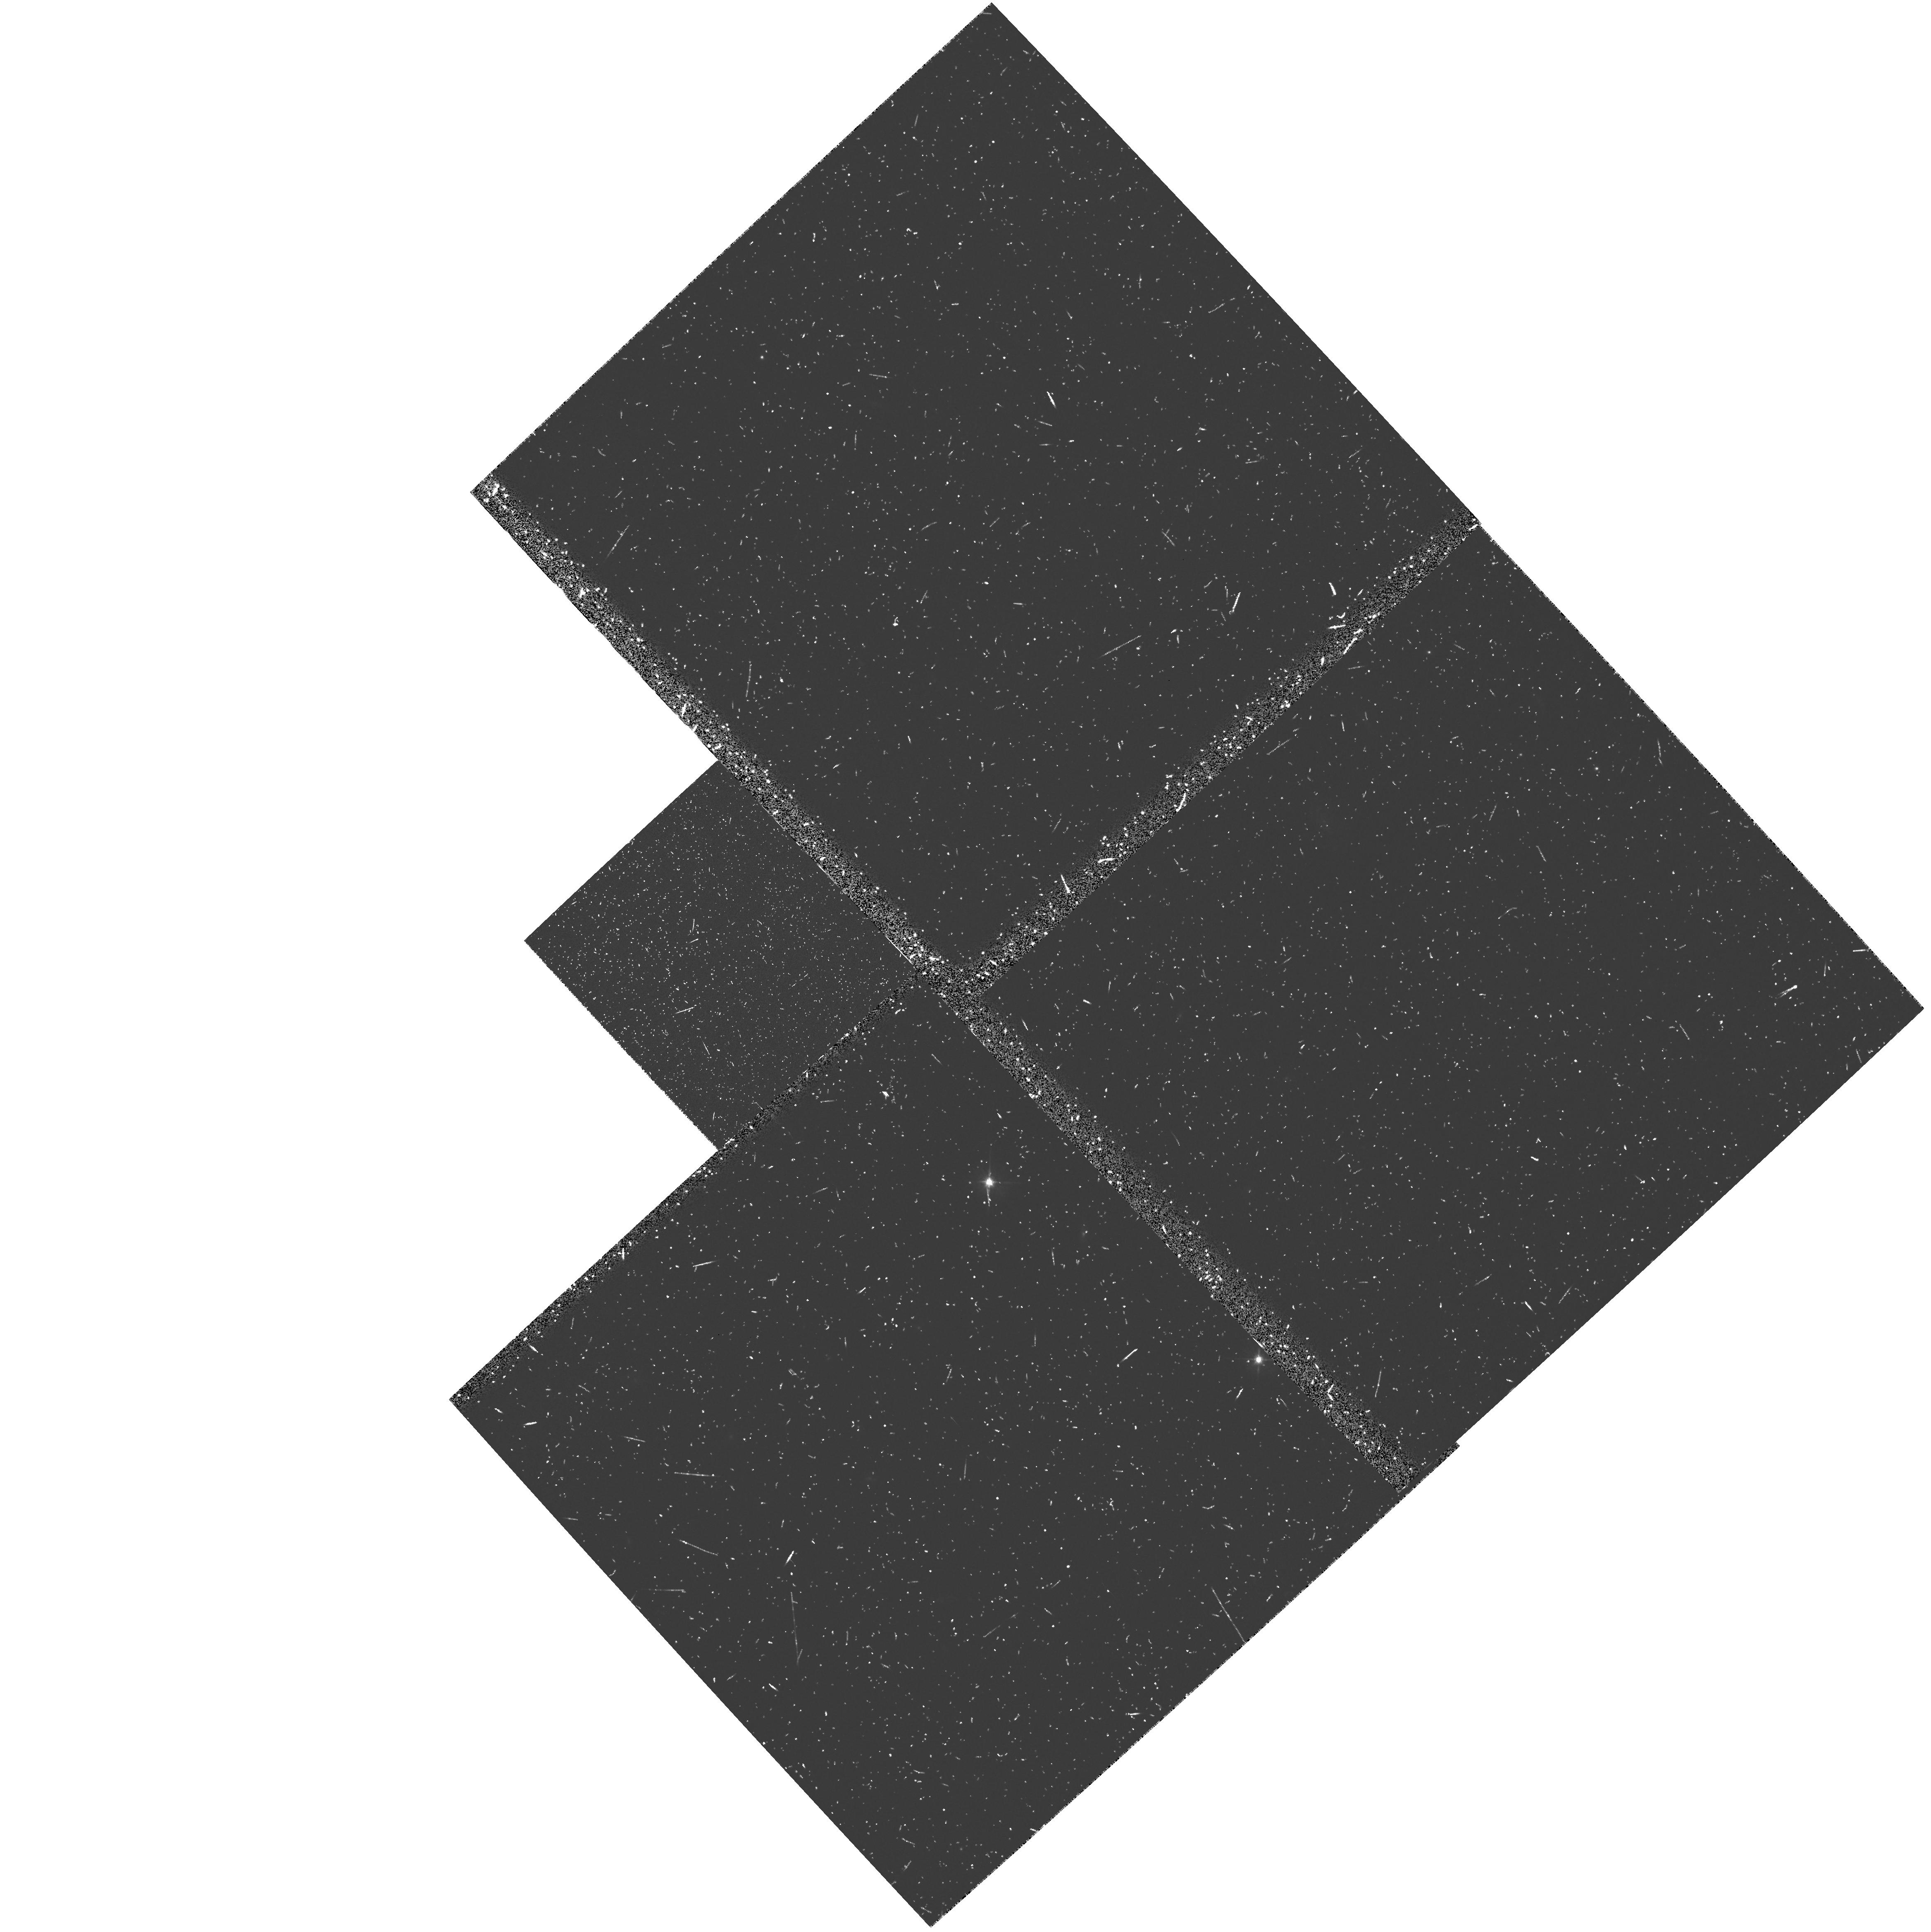
Target: 3C324
Instrument: WFPC2/PC
Filter: F555W
Exposure: 18 min
Observation ID: u407020go

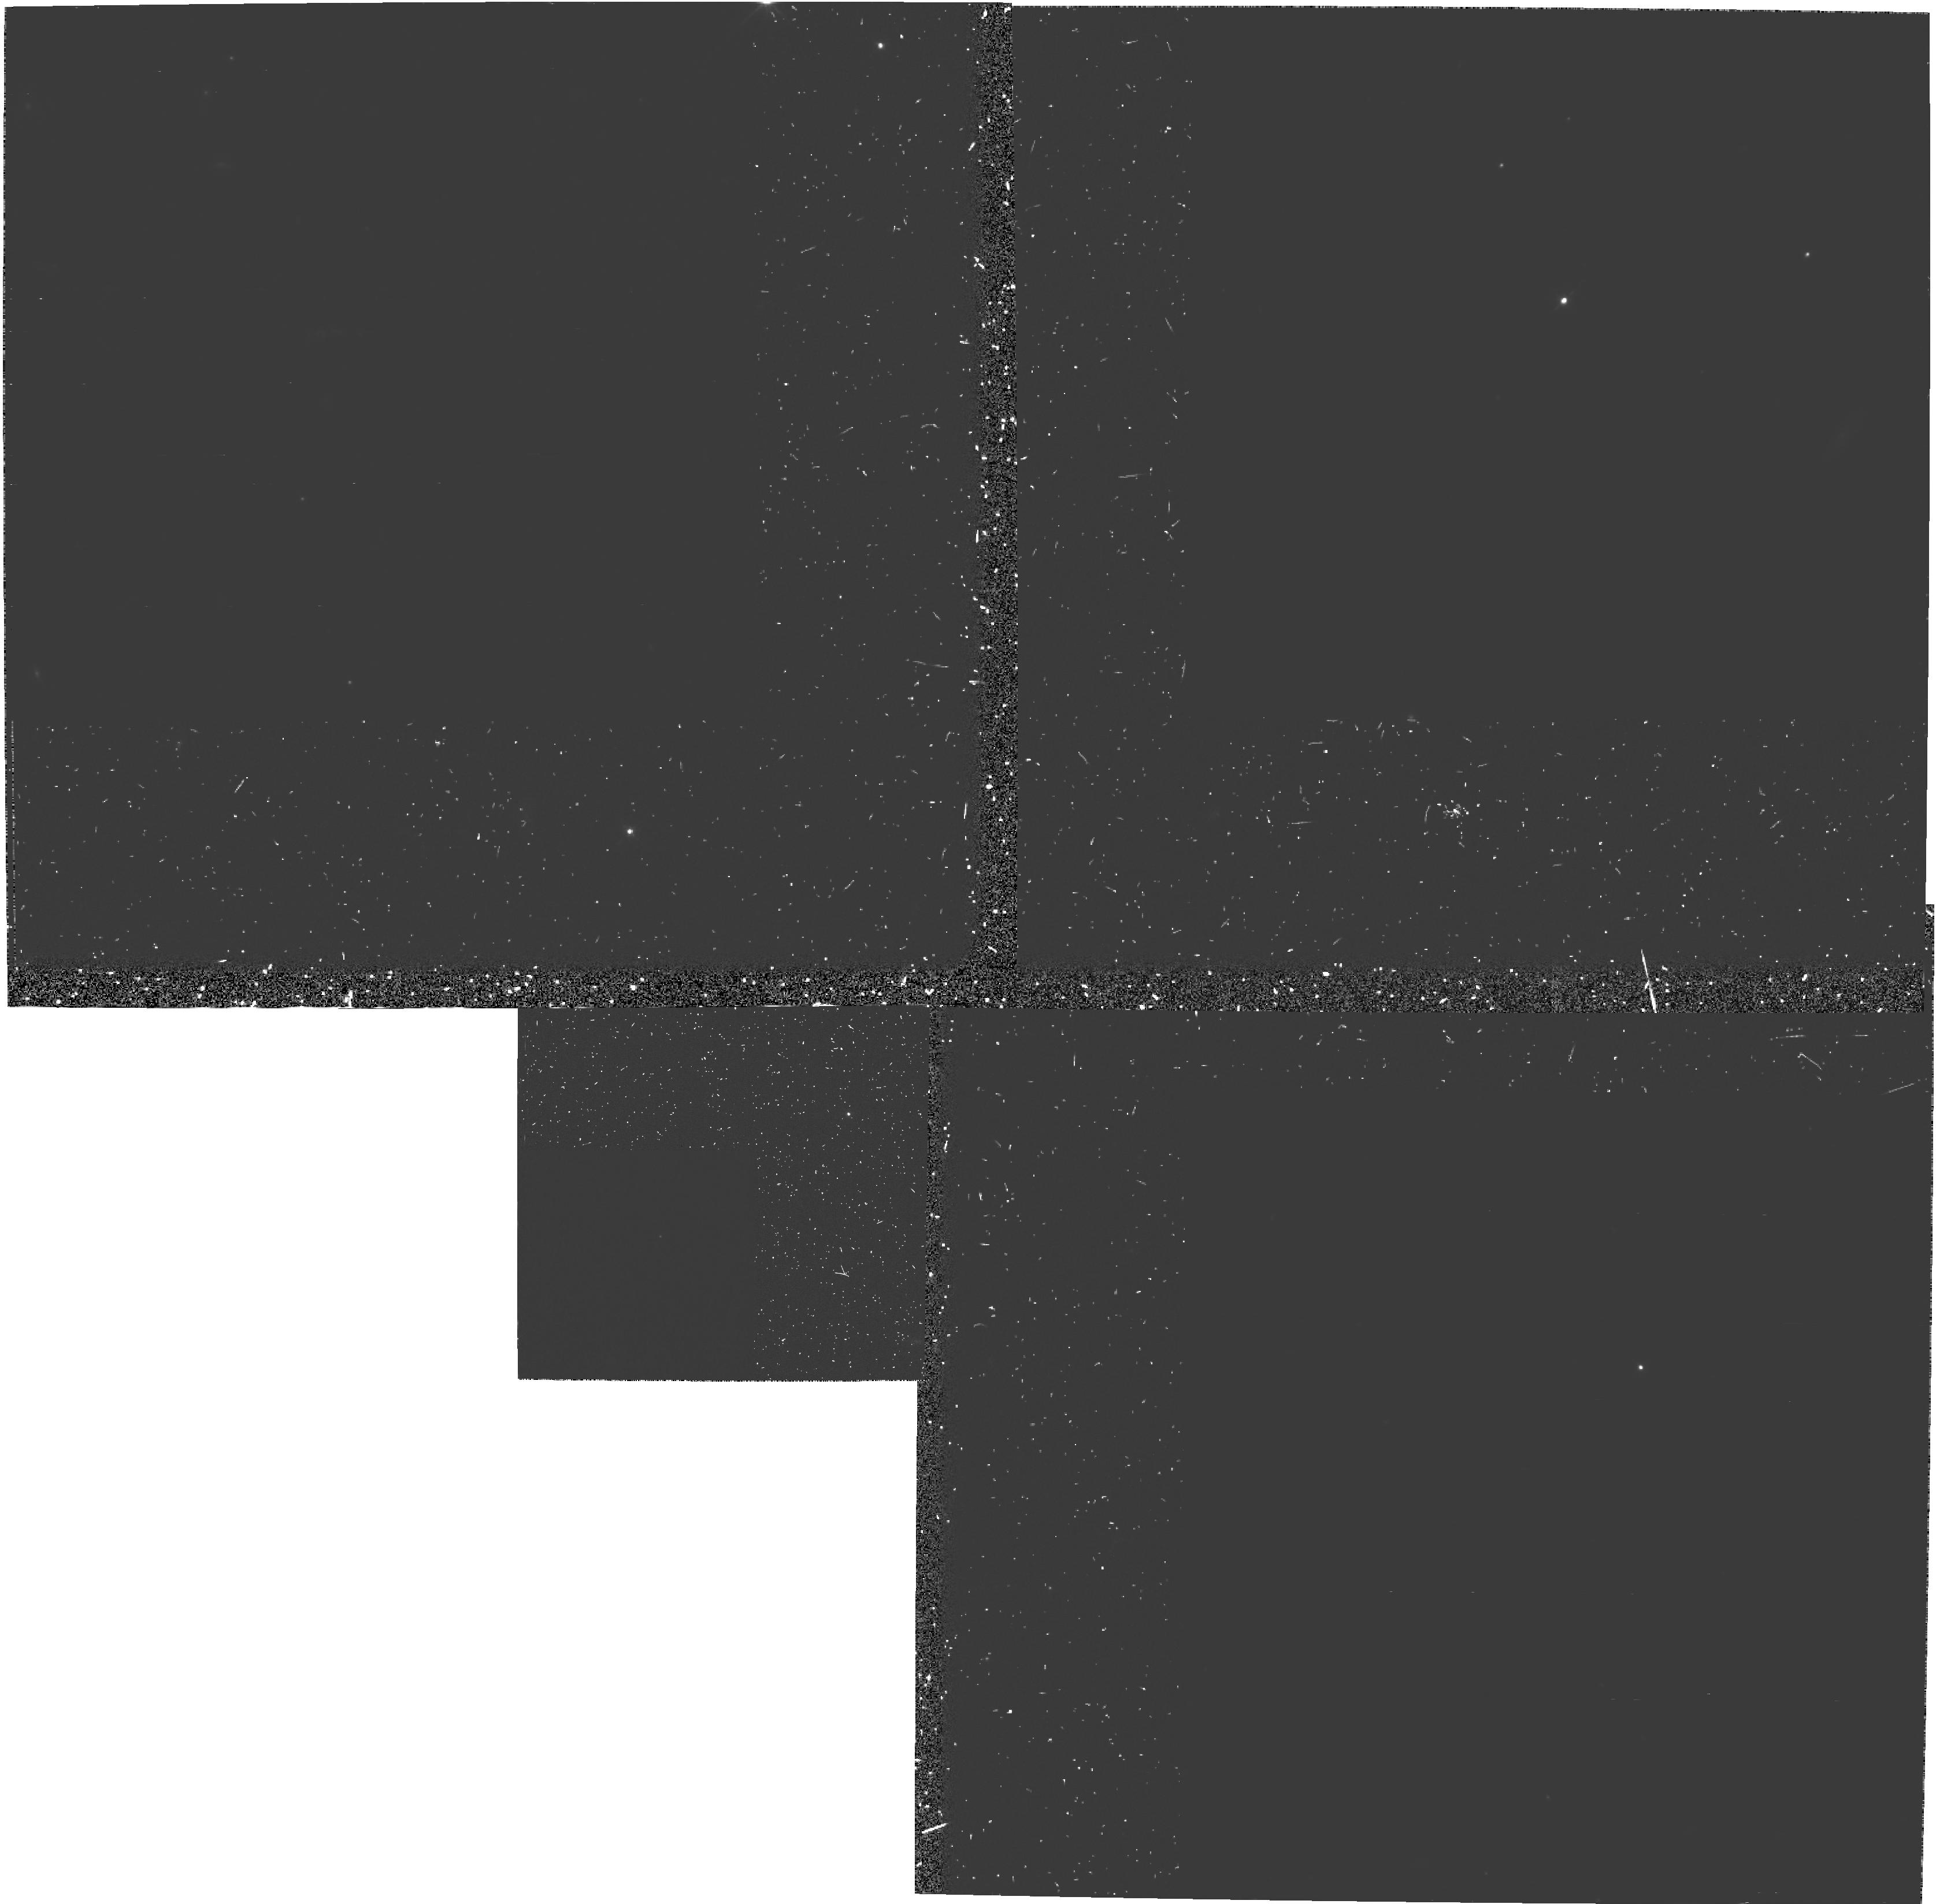
Target: 3C324
Instrument: WFPC2/PC
Filter: F555W-POLQ
Exposure: 2.5 h
Observation ID: hst_5940_a1_wfpc2_pc_f555w-polq_u407a1

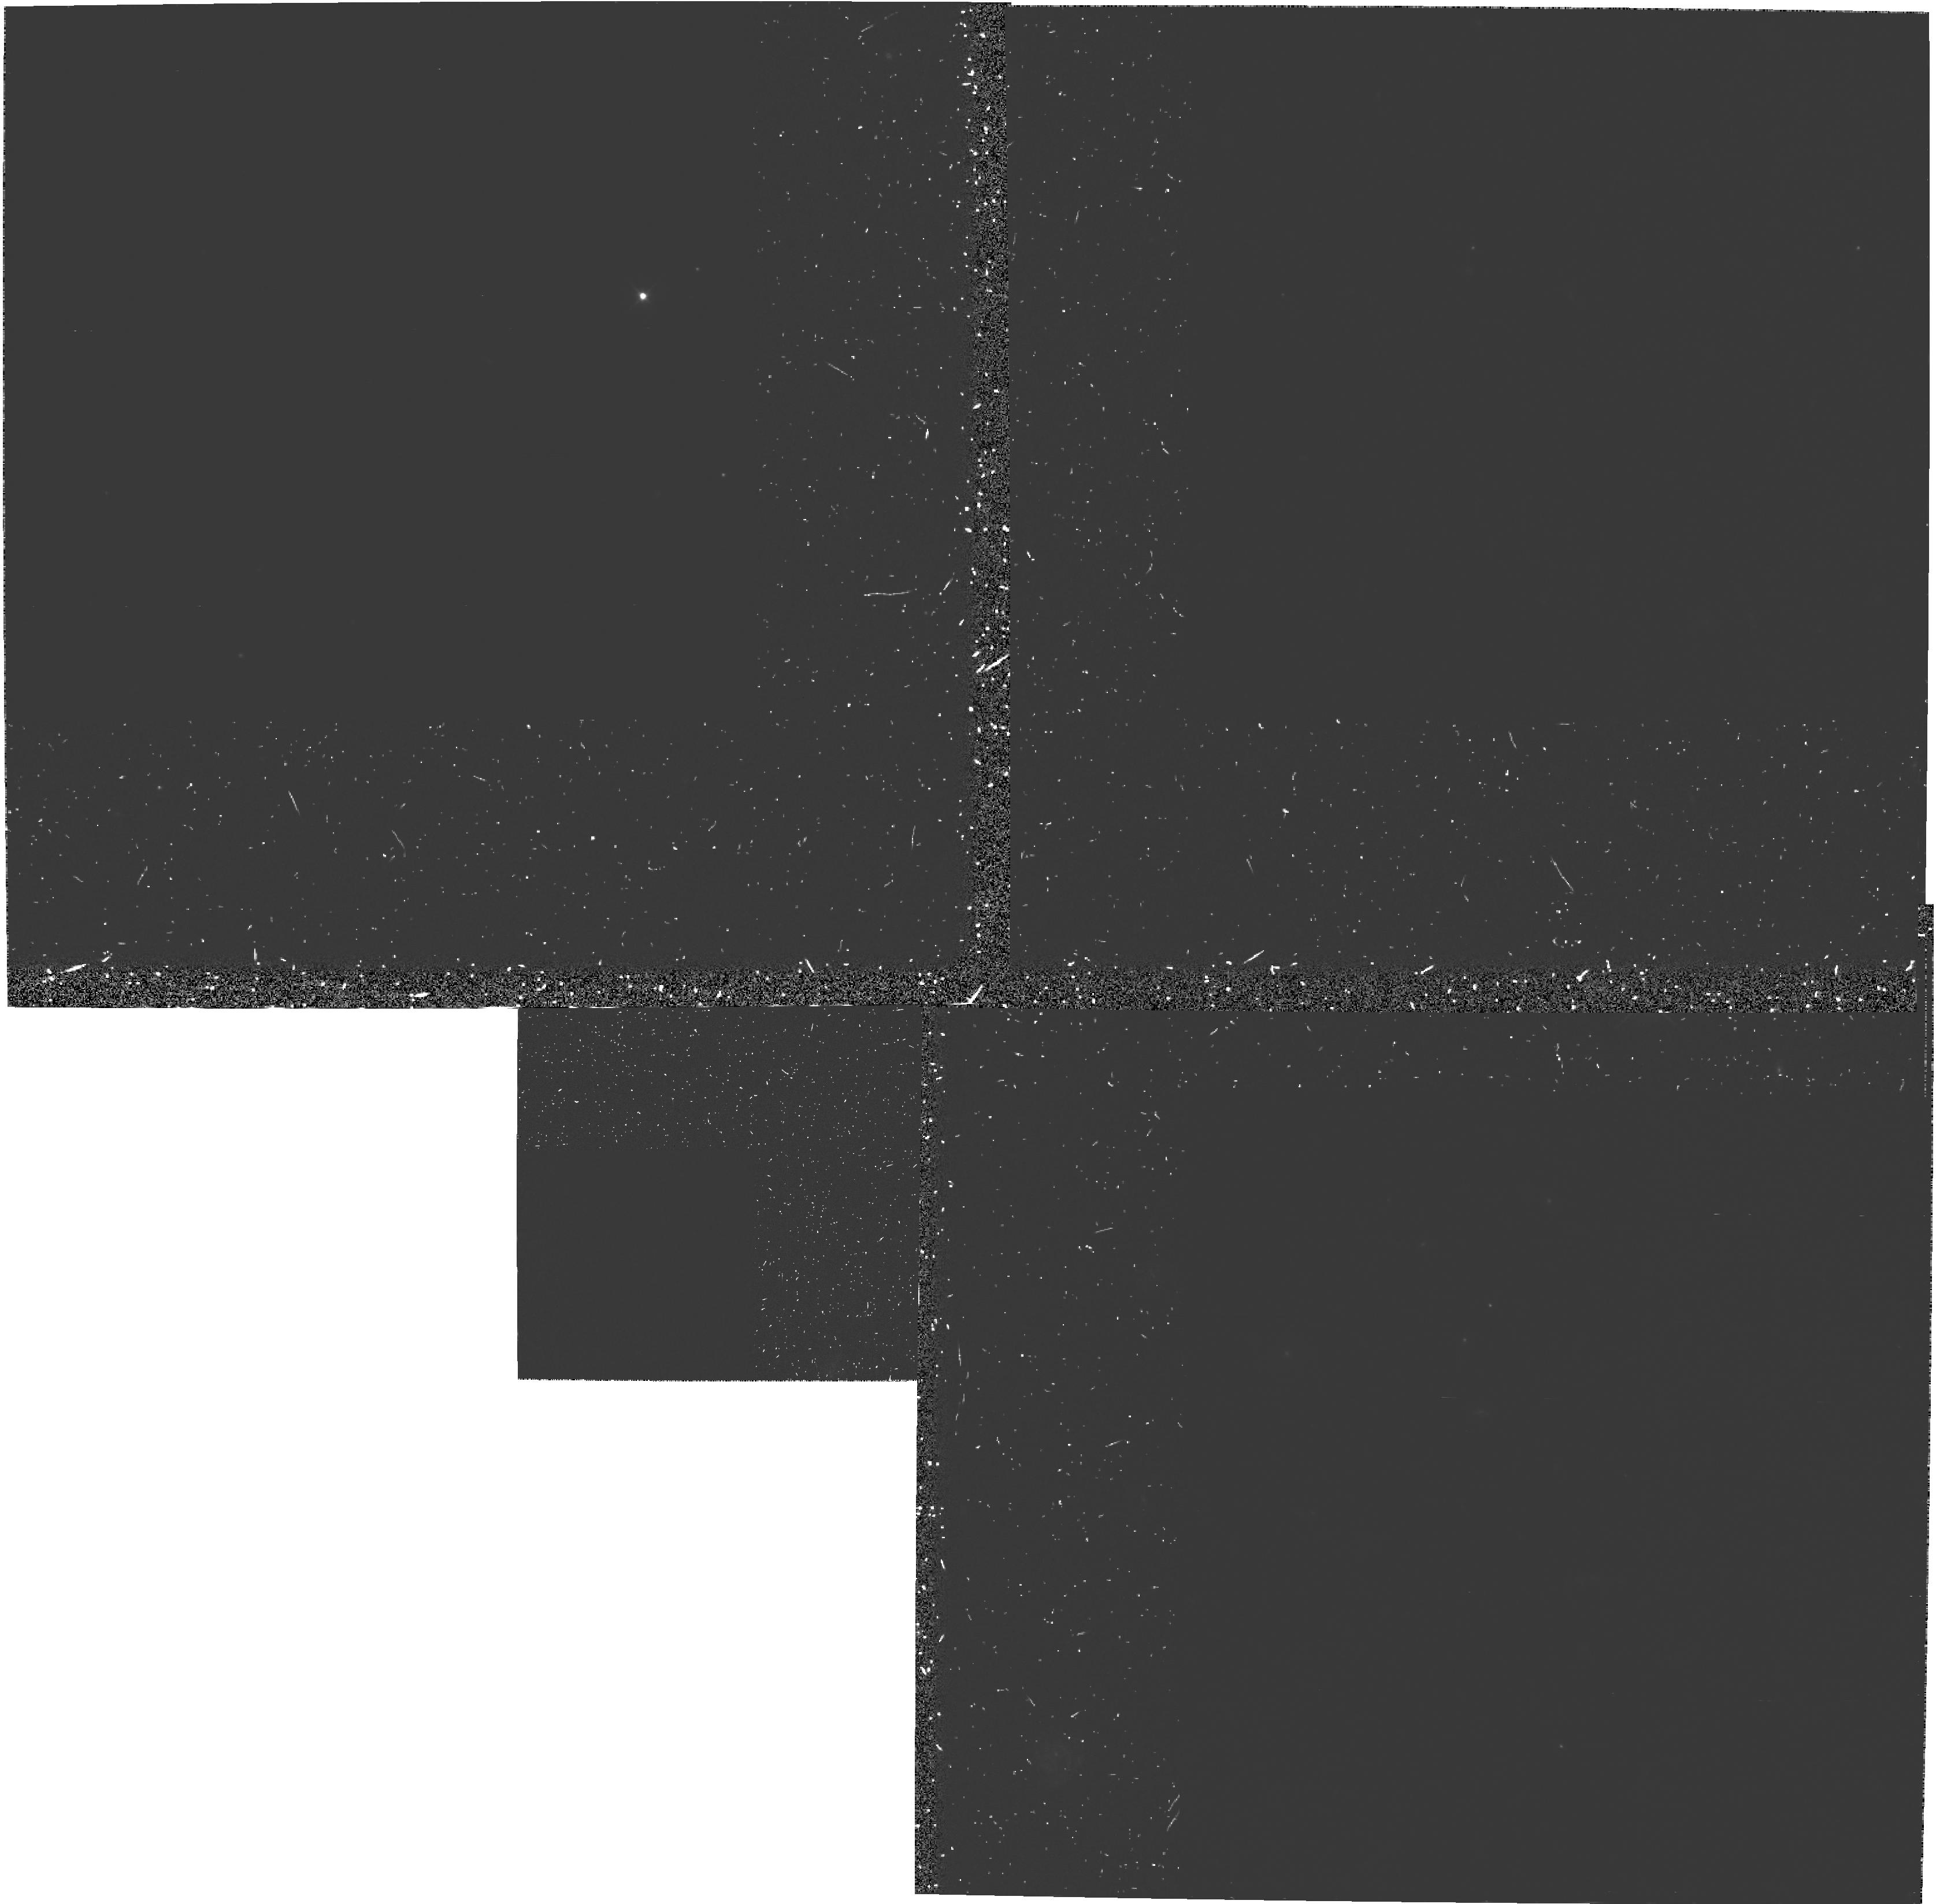
Target: 3C324
Instrument: WFPC2/PC
Filter: F555W-POLQ
Exposure: 2.5 h
Observation ID: hst_5940_01_wfpc2_pc_f555w-polq_u40701

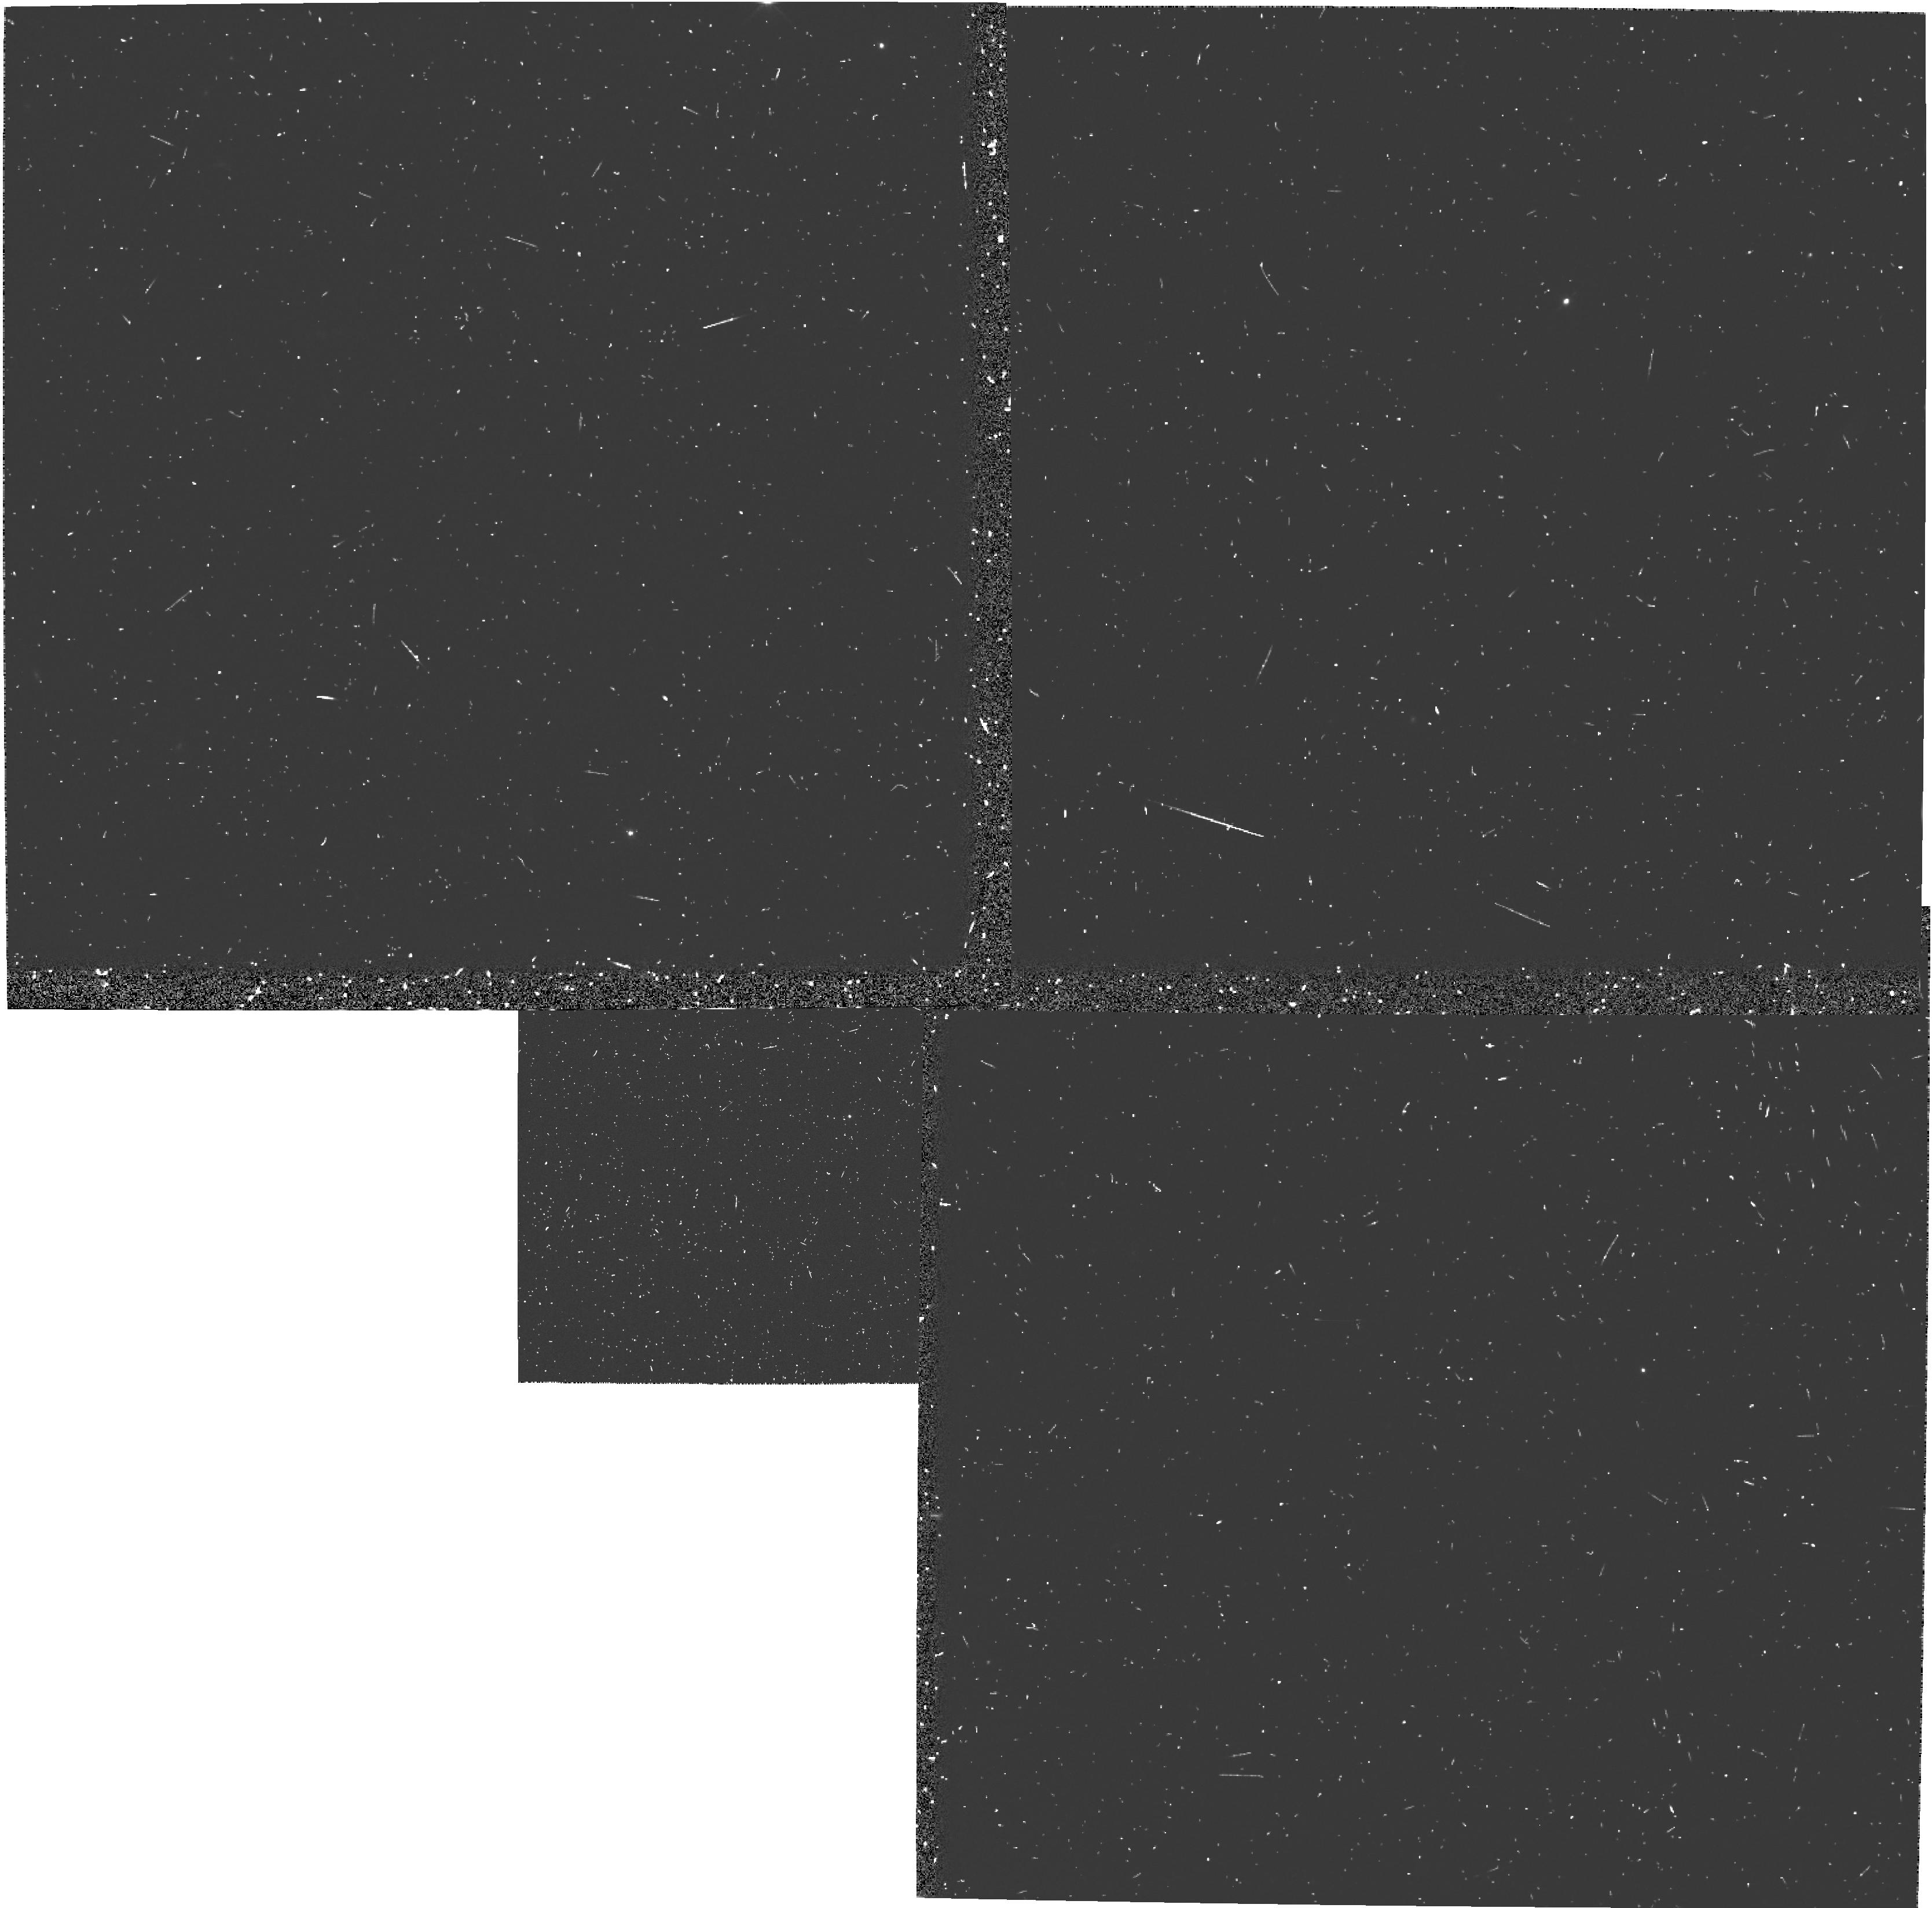
Target: 3C324
Instrument: WFPC2/PC
Filter: F555W
Exposure: 17 min
Observation ID: u407a103m

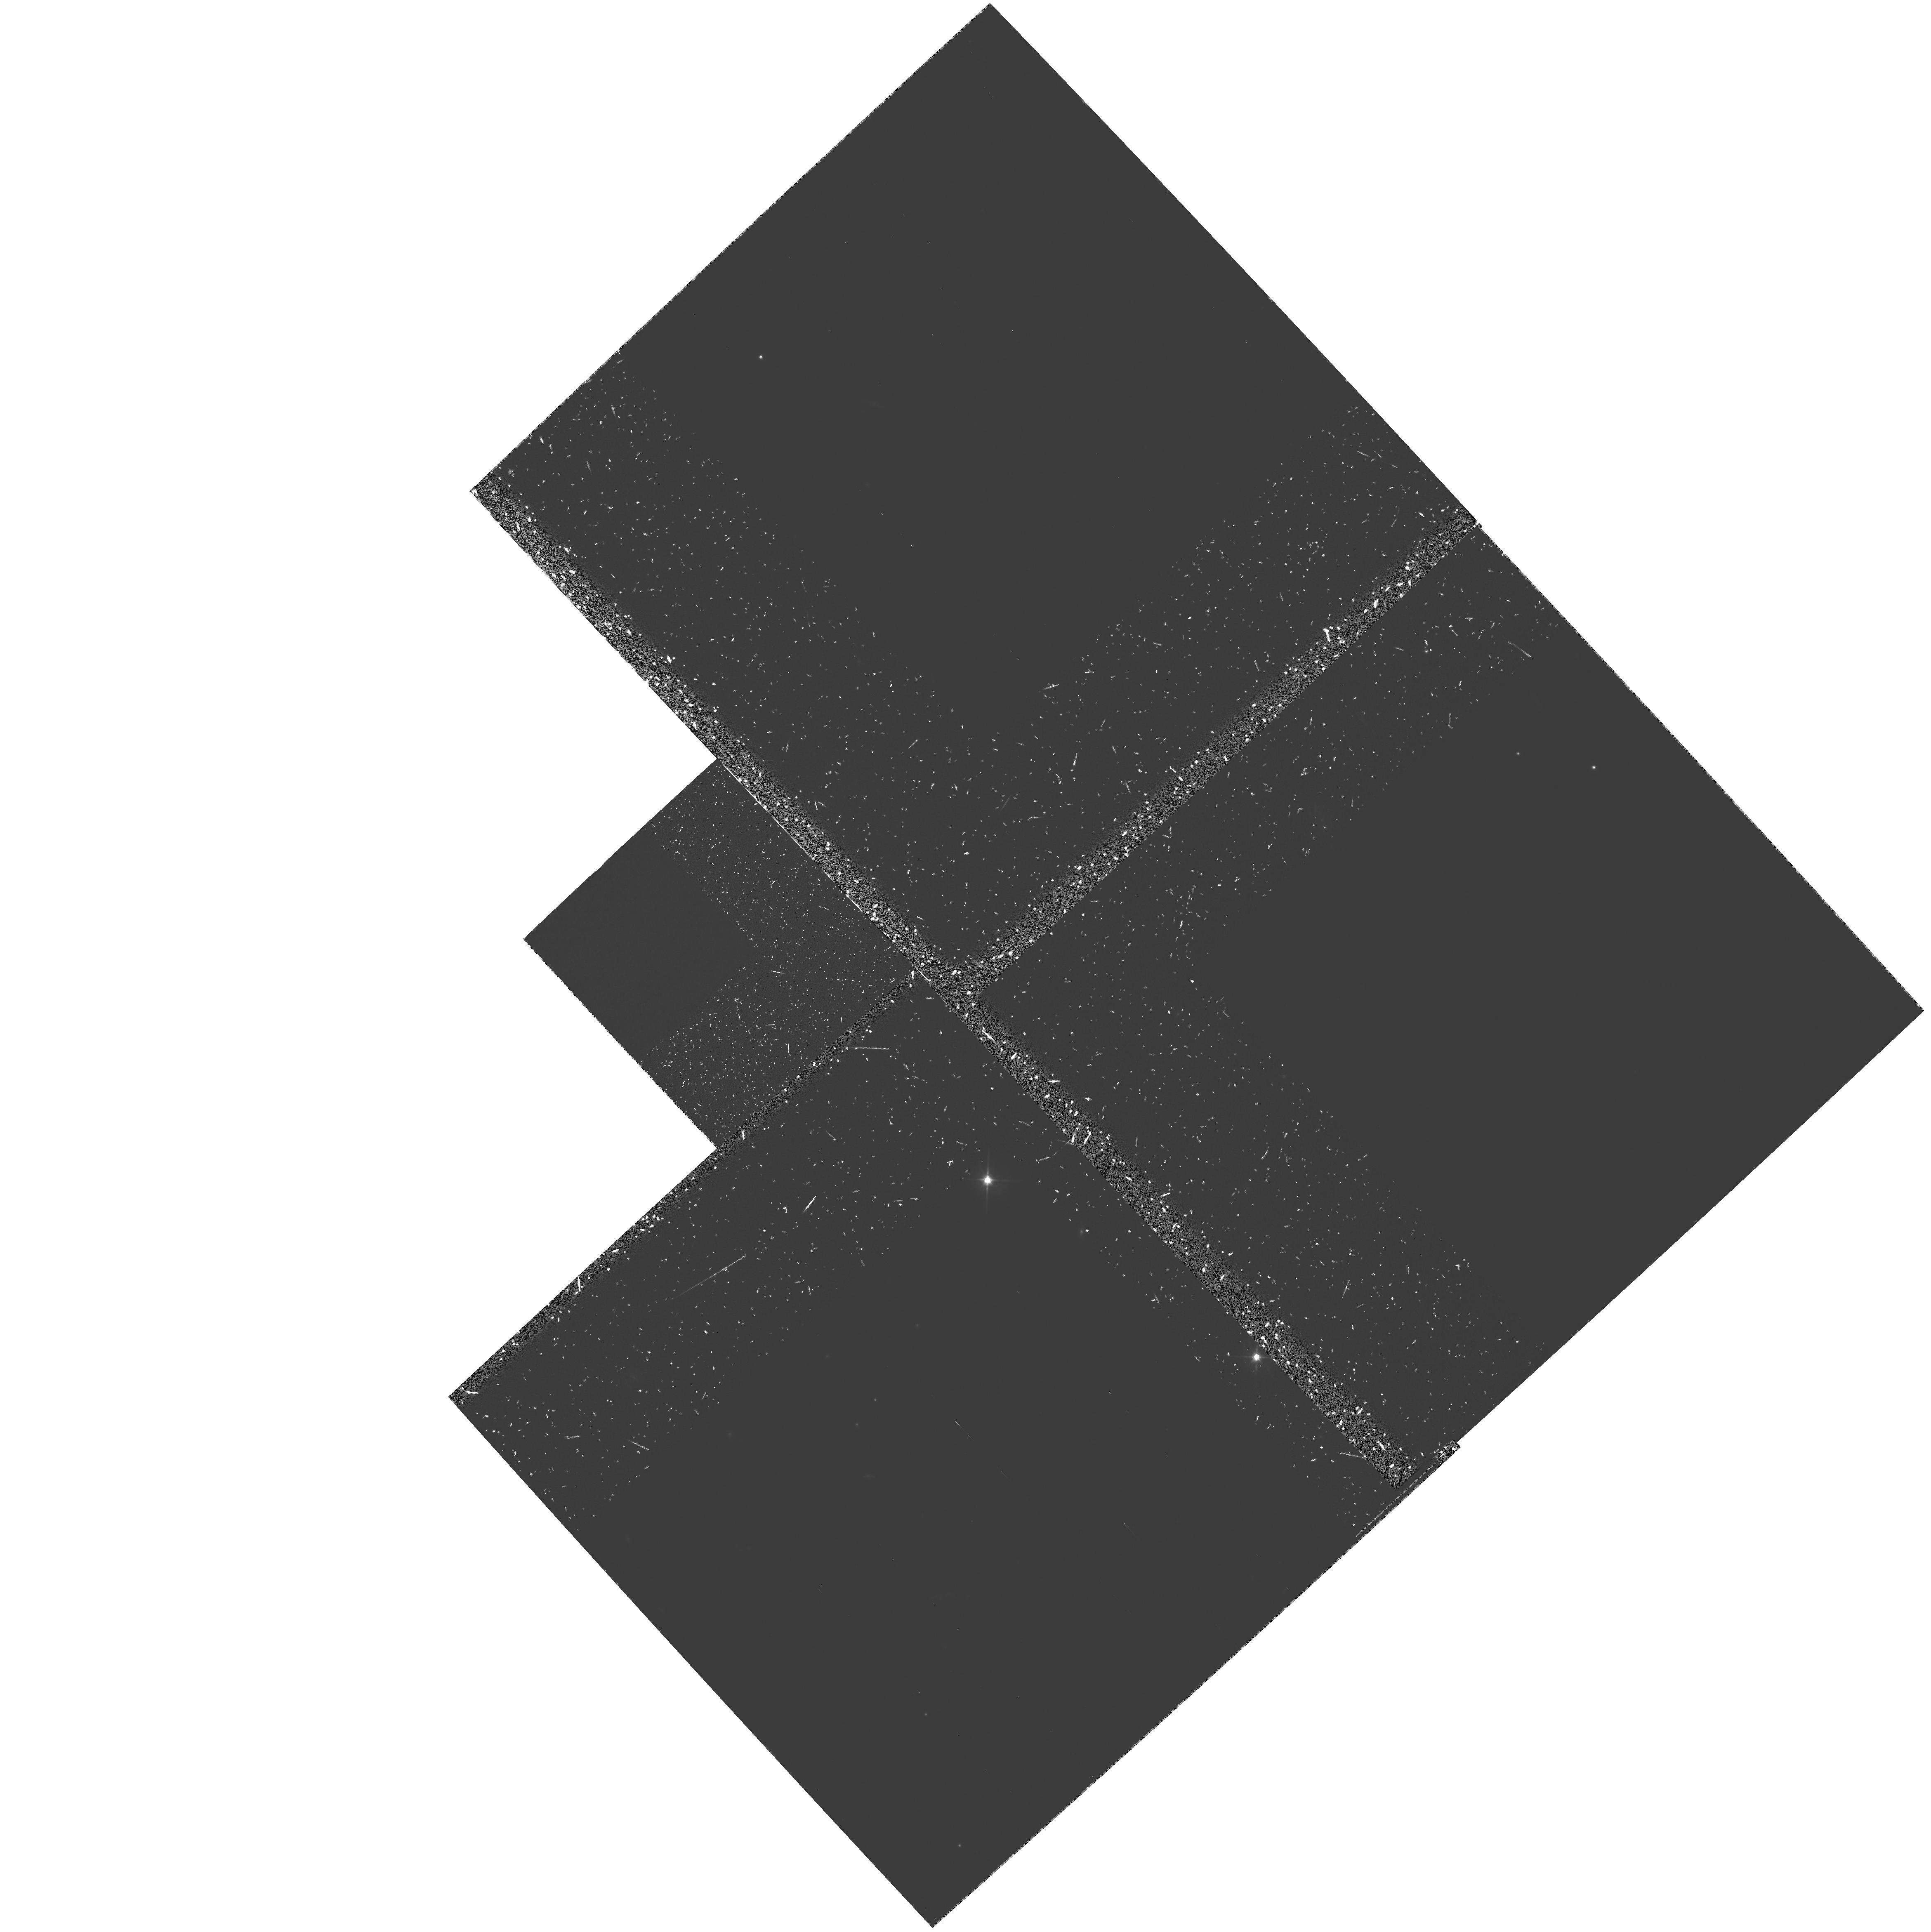
Target: 3C324
Instrument: WFPC2/PC
Filter: F555W-POLQ
Exposure: 2.5 h
Observation ID: hst_5940_02_wfpc2_pc_f555w-polq_u40702

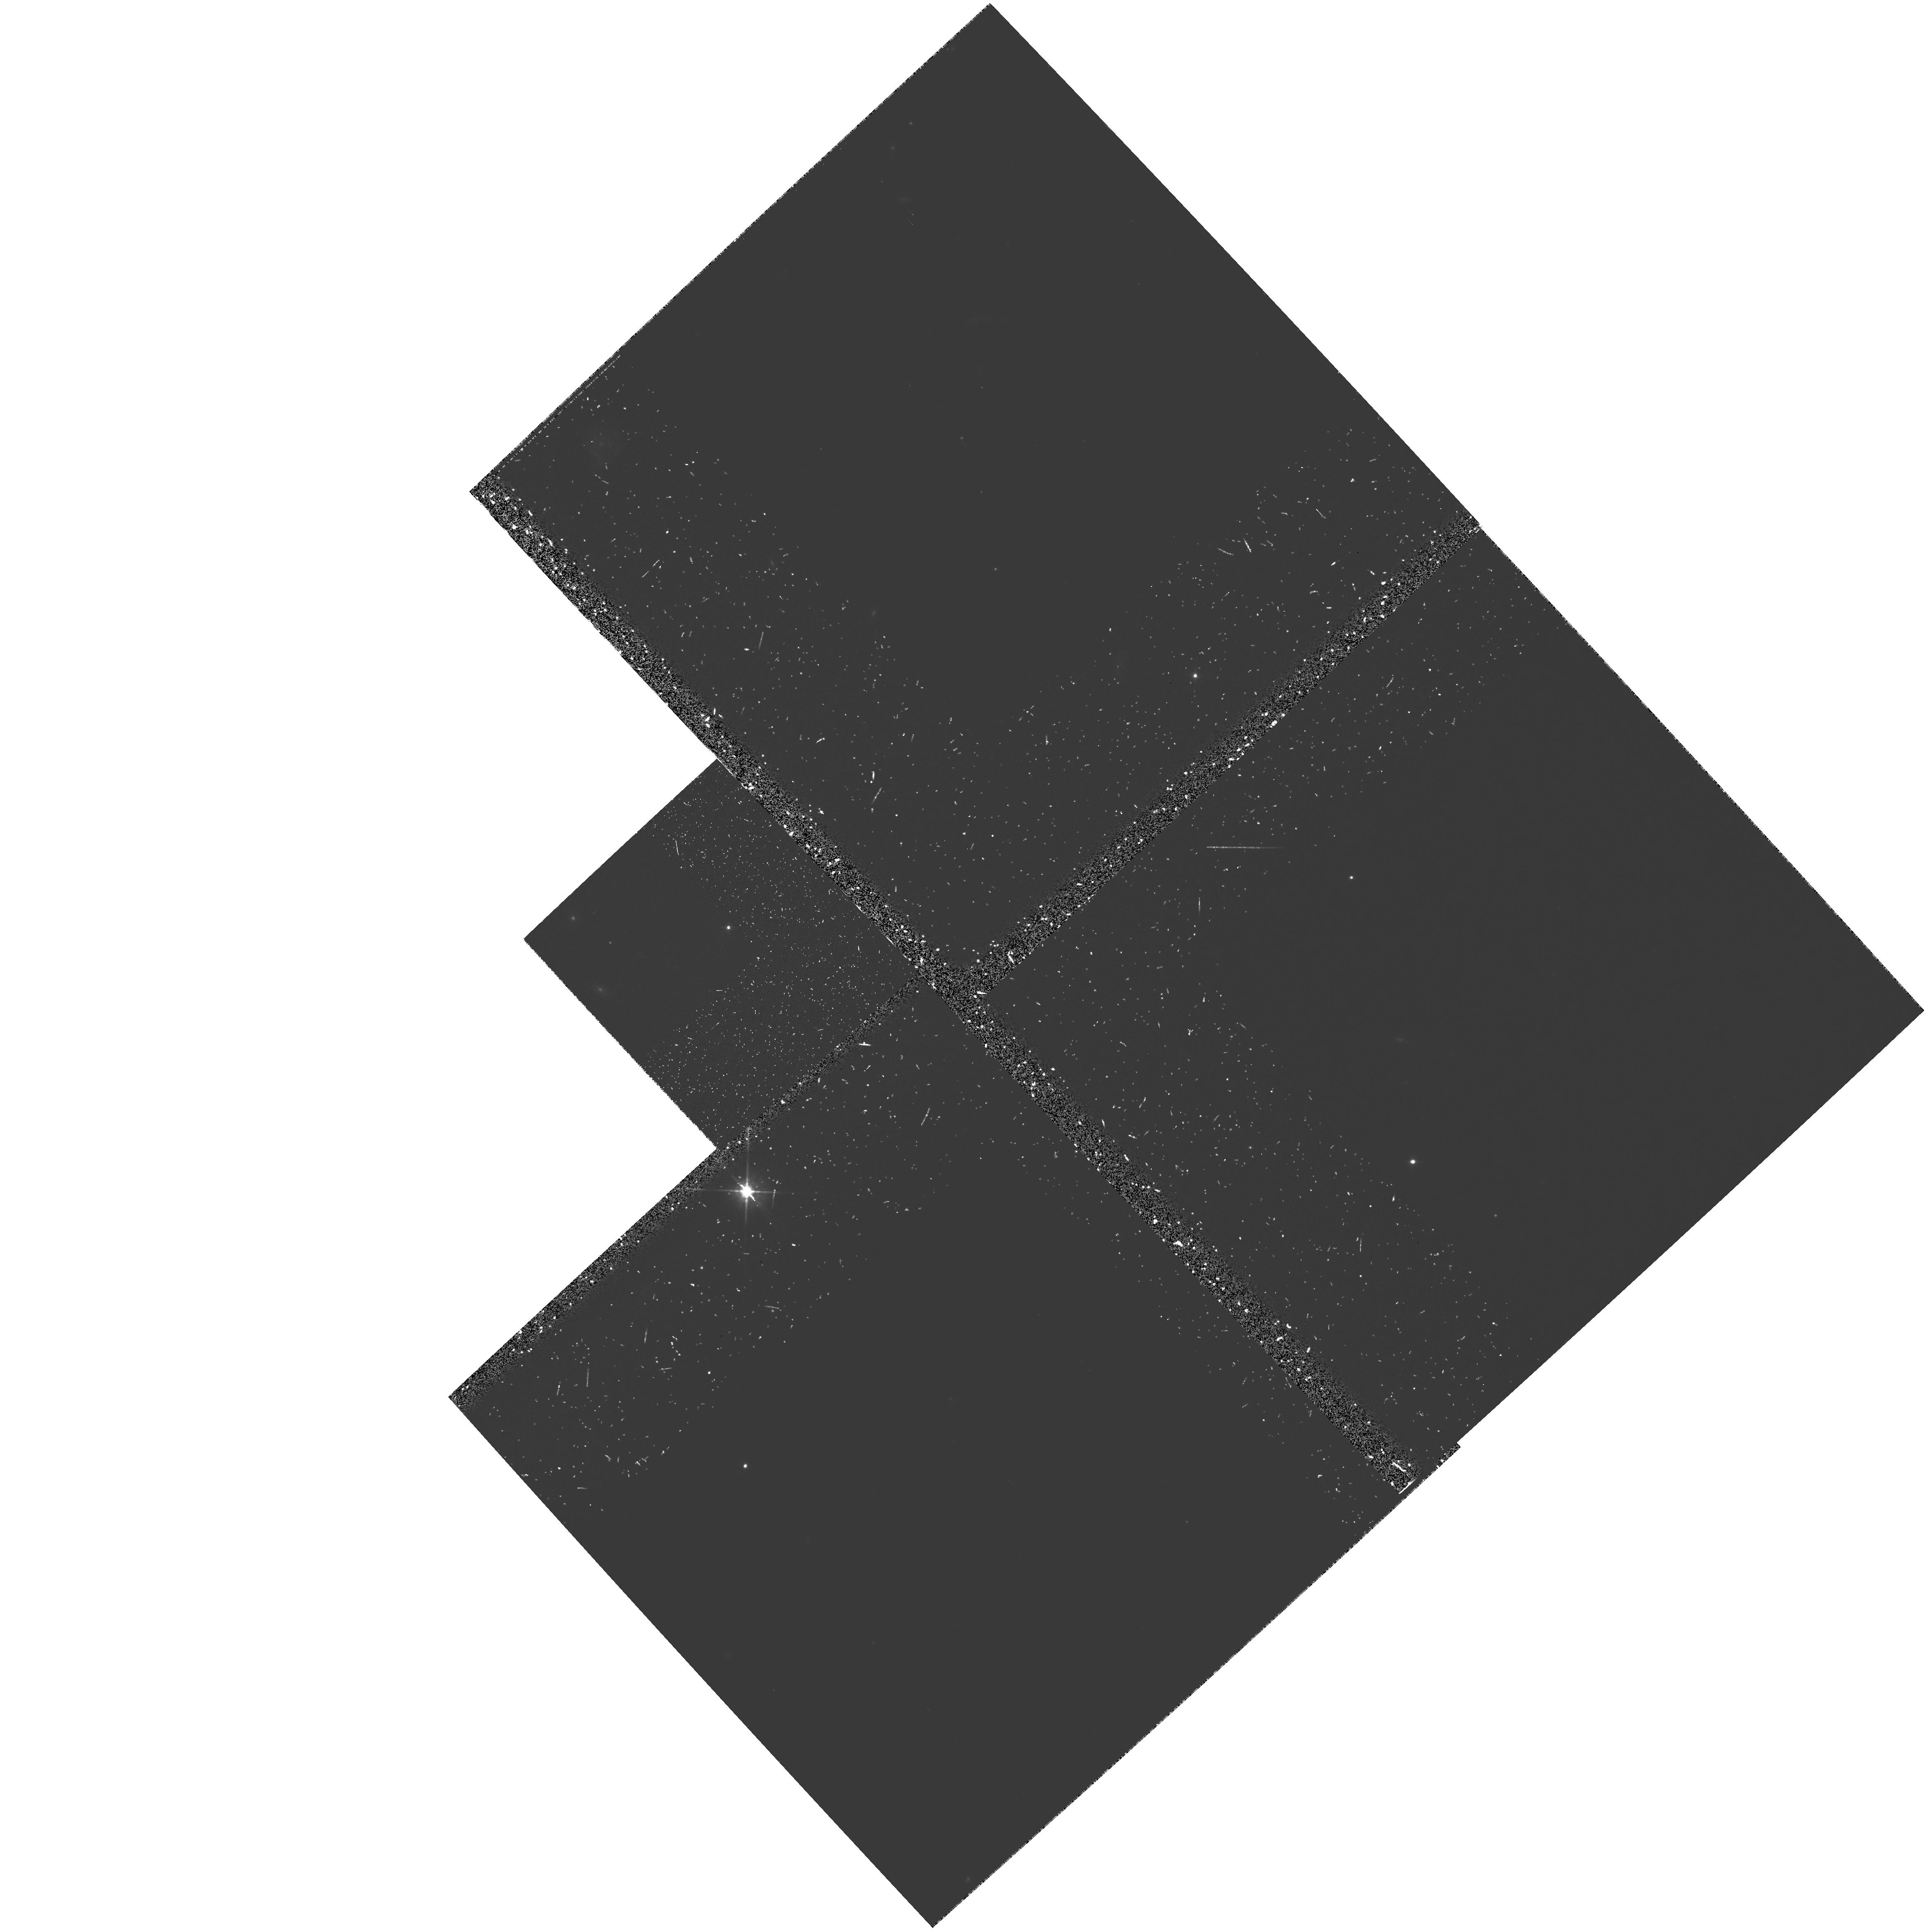
Target: 3C324
Instrument: WFPC2/PC
Filter: F555W-POLQ
Exposure: 2.5 h
Observation ID: hst_5940_a2_wfpc2_pc_f555w-polq_u407a2

The Origin of the Alignment Effect: Imaging polarimetry of two z~1 radio galaxies (PI: van Breugel, Wil J.M.)

We propose to employ the unique imaging capabilities of HST to obtain high spatial resolution WFPC2 polarization images of the high redshift radio galaxy 3C324. These polarimetric observations are crucial to the understanding of the spectacular morphologies recently discovered in high redshift radio galaxies by HST. The galaxy selected for our study is known to have highly polarized restframe UV continuum emission from ground-based observations. Cycle 4 HST PC observations of 3C324 (z=1.206) have discovered underlinenumerous high surface brightness clumps on underline~0"per1 (sub-kpc distributed in a roughly linear structure along the radio source major axis. The goal of this proposal is to study the distribution of the polarized light and infer the physical properties and detailed spatial structure of the scattering medium in this galaxy. These observations will provide a strong test of the radio galaxy -- quasar AGN unification model and the scattering hypothesis for the alignment effect seen in high redshift radio galaxies.